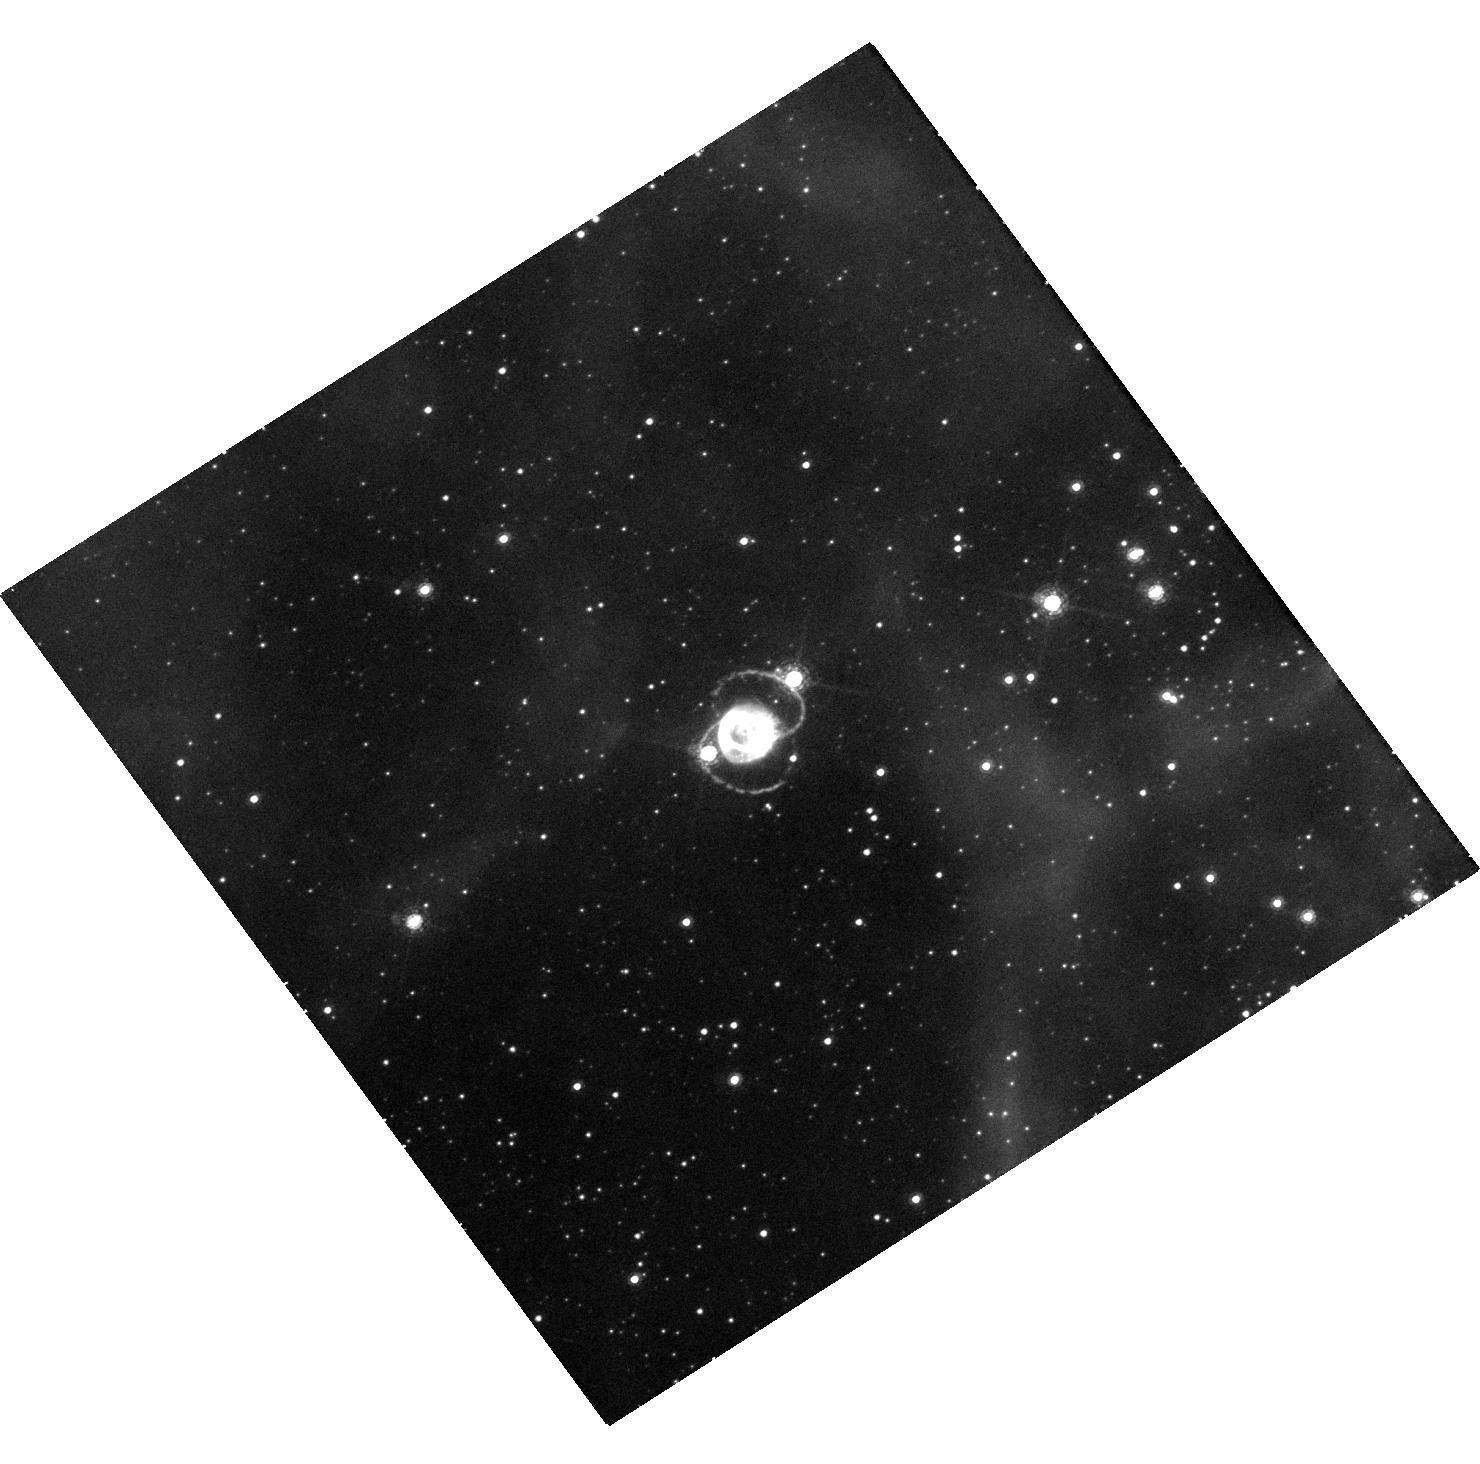
Target: SN-1987A. Instrument: WFC3/UVIS. Filter: F657N. Exposure: 41 min. Observation ID: hst_16996_12_wfc3_uvis_f657n_iewx12

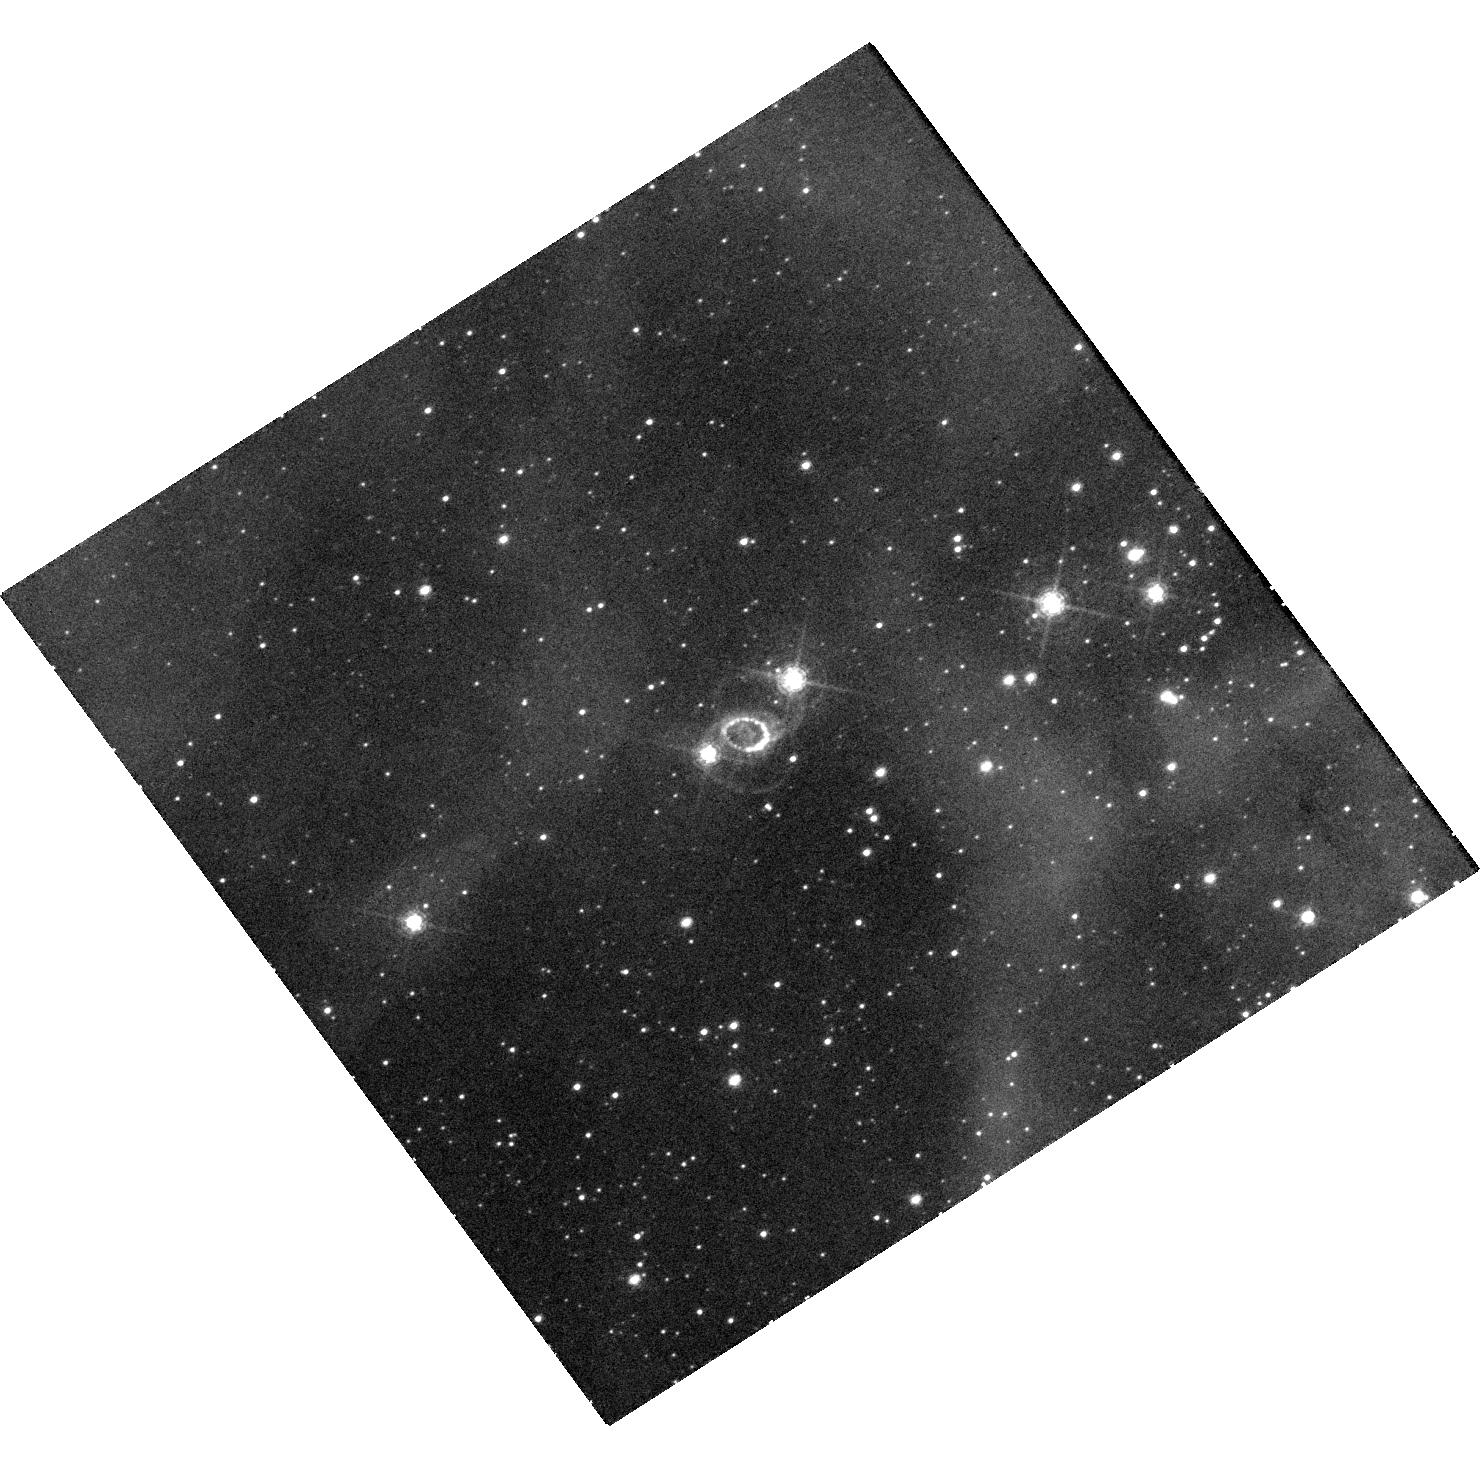
Target: SN-1987A. Instrument: WFC3/UVIS. Filter: F502N. Exposure: 41 min. Observation ID: hst_16996_13_wfc3_uvis_f502n_iewx13

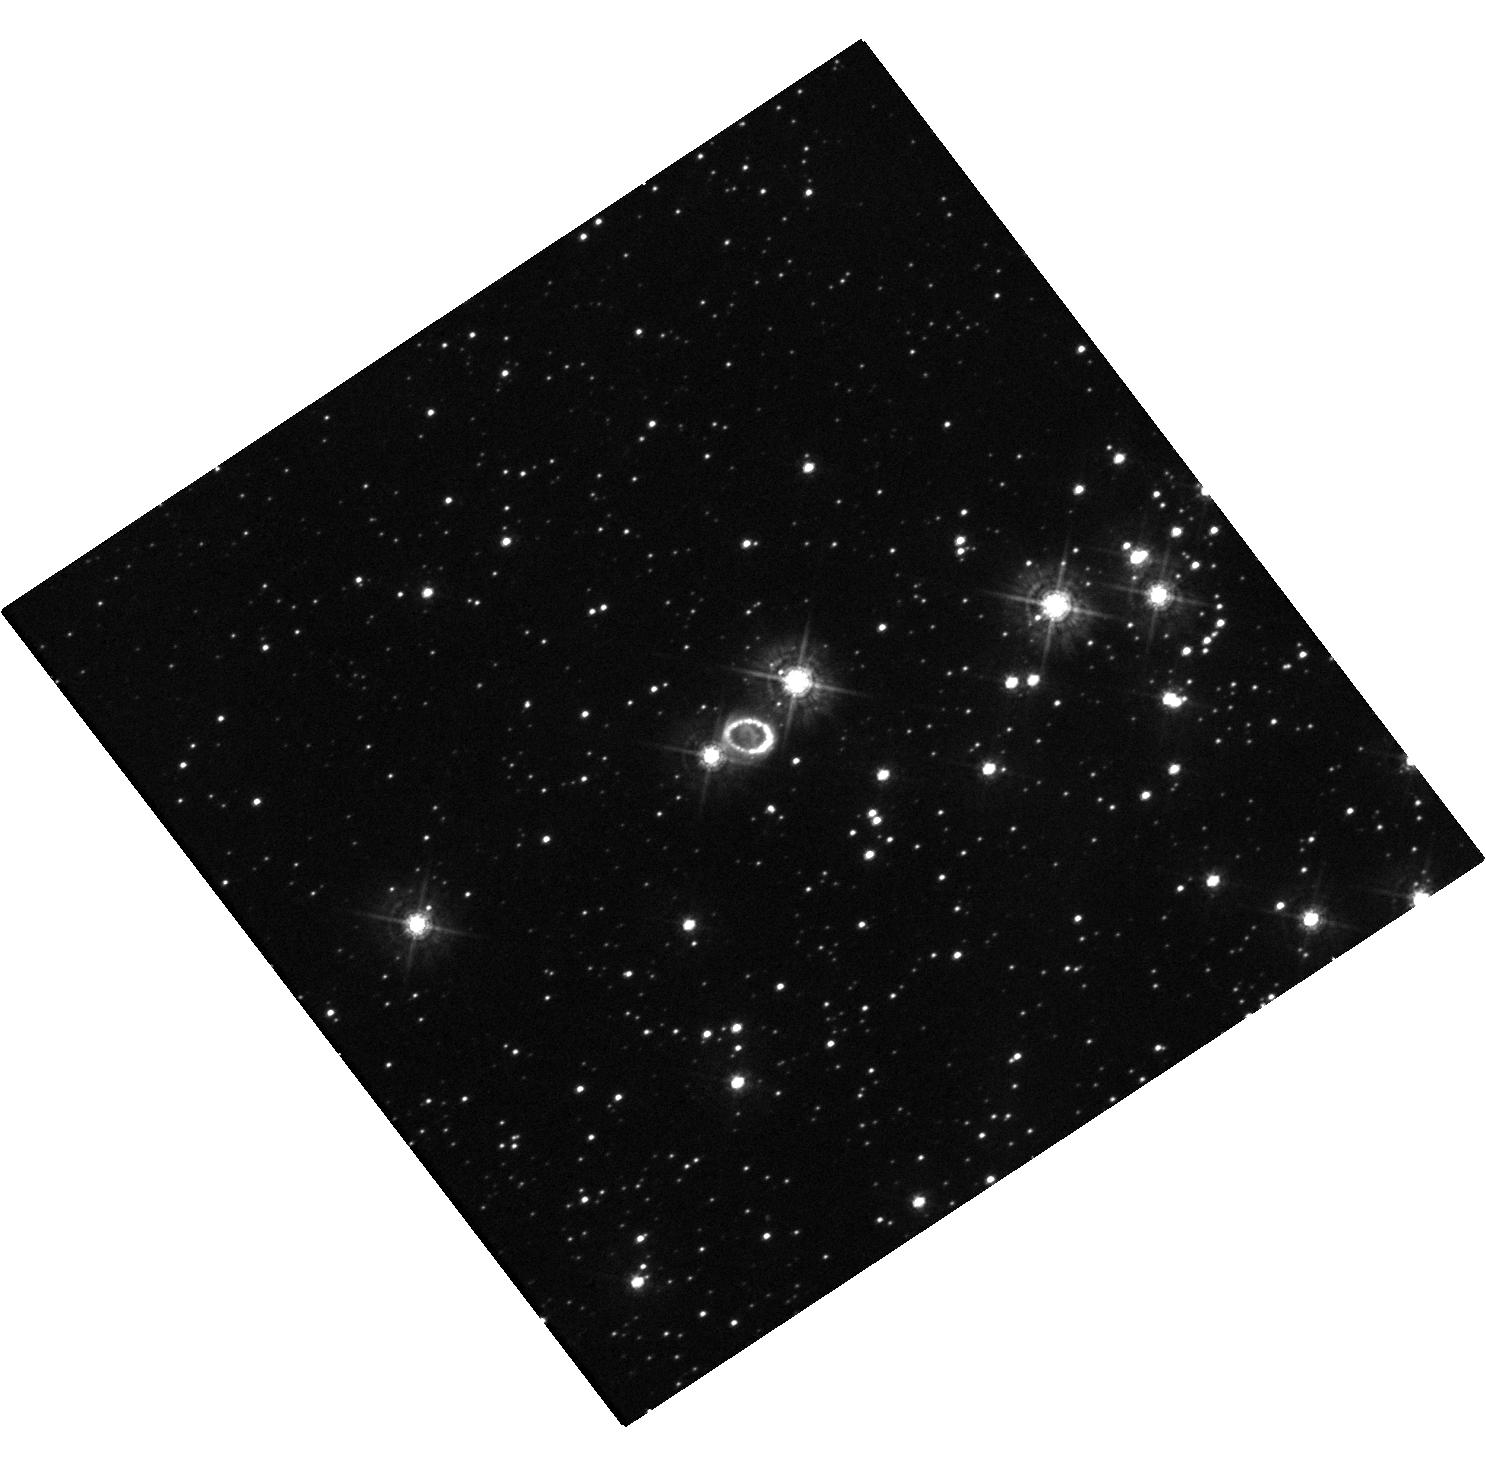
Target: SN-1987A. Instrument: WFC3/UVIS. Filter: F438W. Exposure: 20 min. Observation ID: hst_16996_01_wfc3_uvis_f438w_iewx01

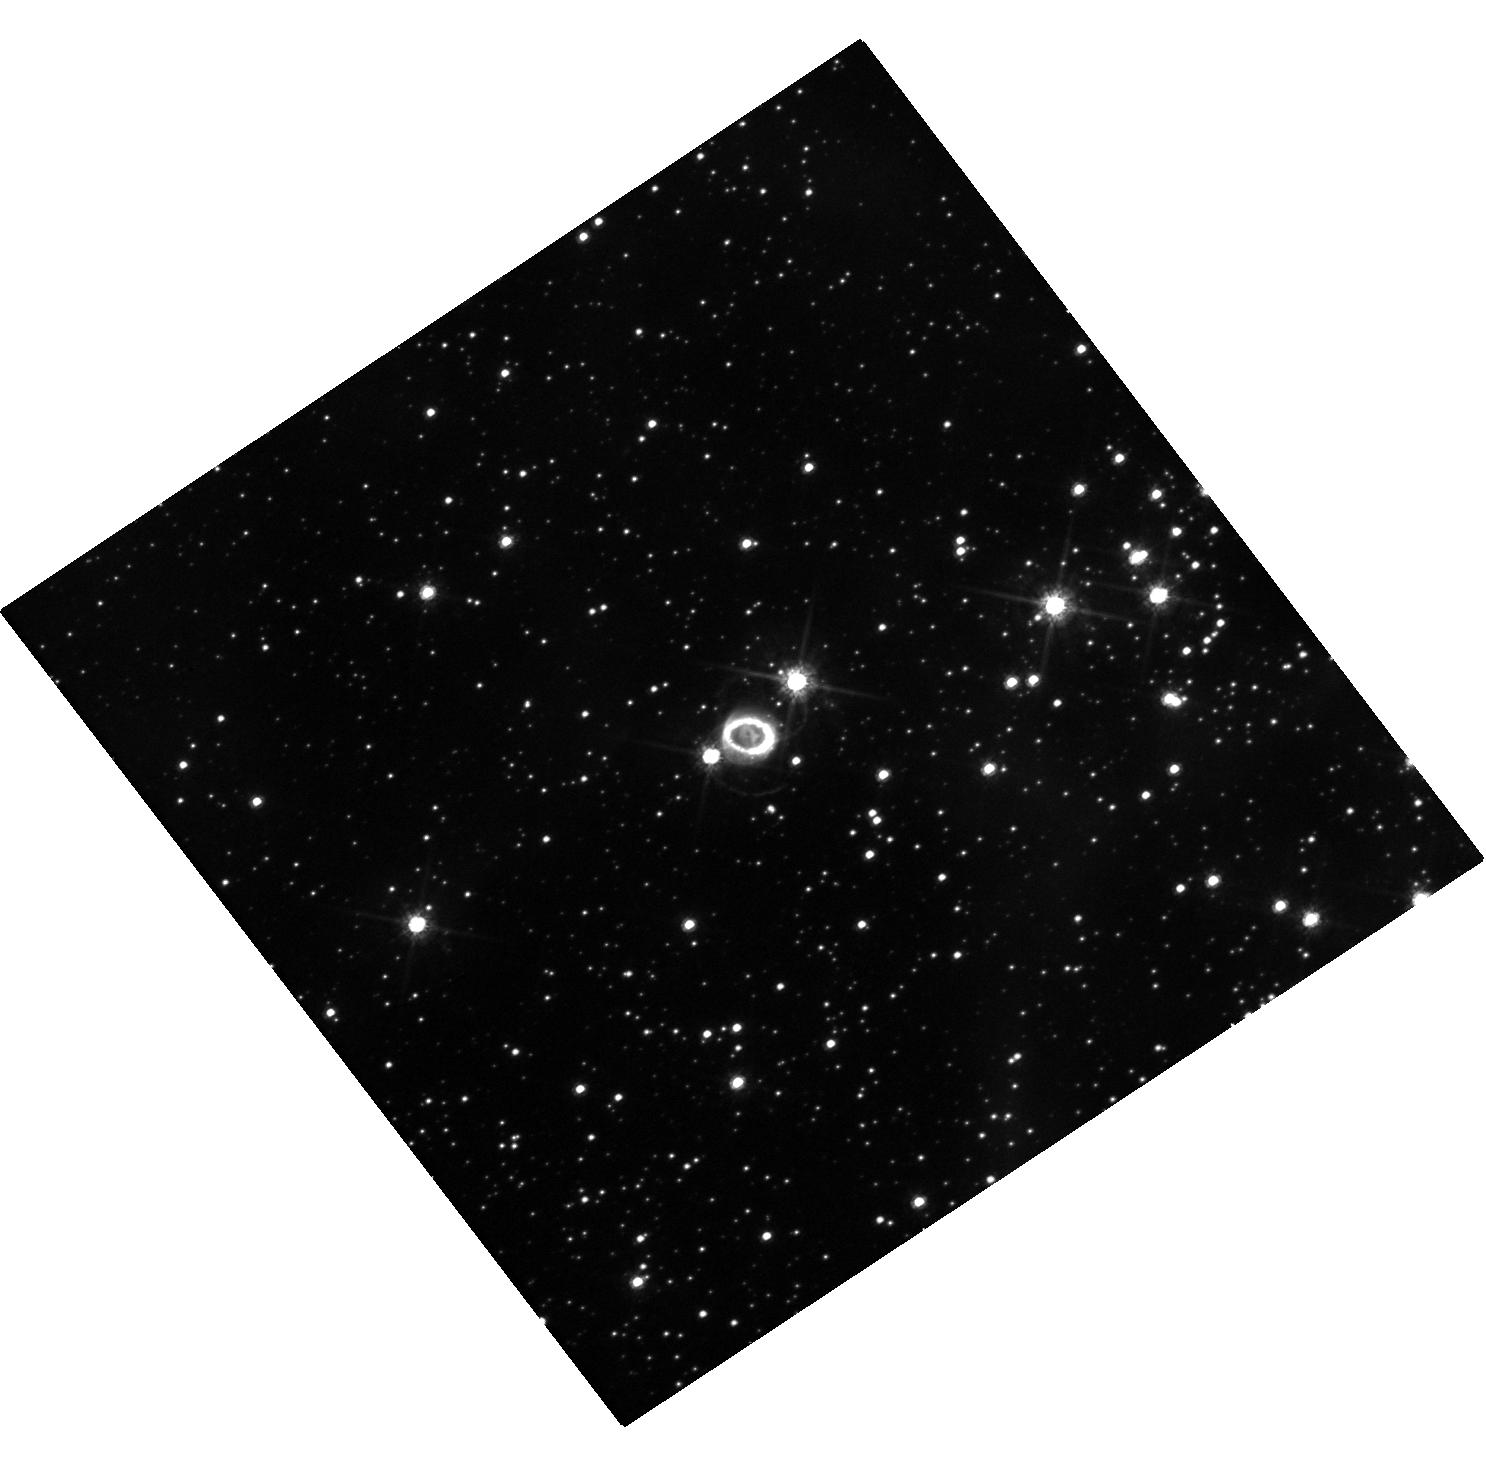
Target: SN-1987A. Instrument: WFC3/UVIS. Filter: F625W. Exposure: 18 min. Observation ID: hst_16996_01_wfc3_uvis_f625w_iewx01

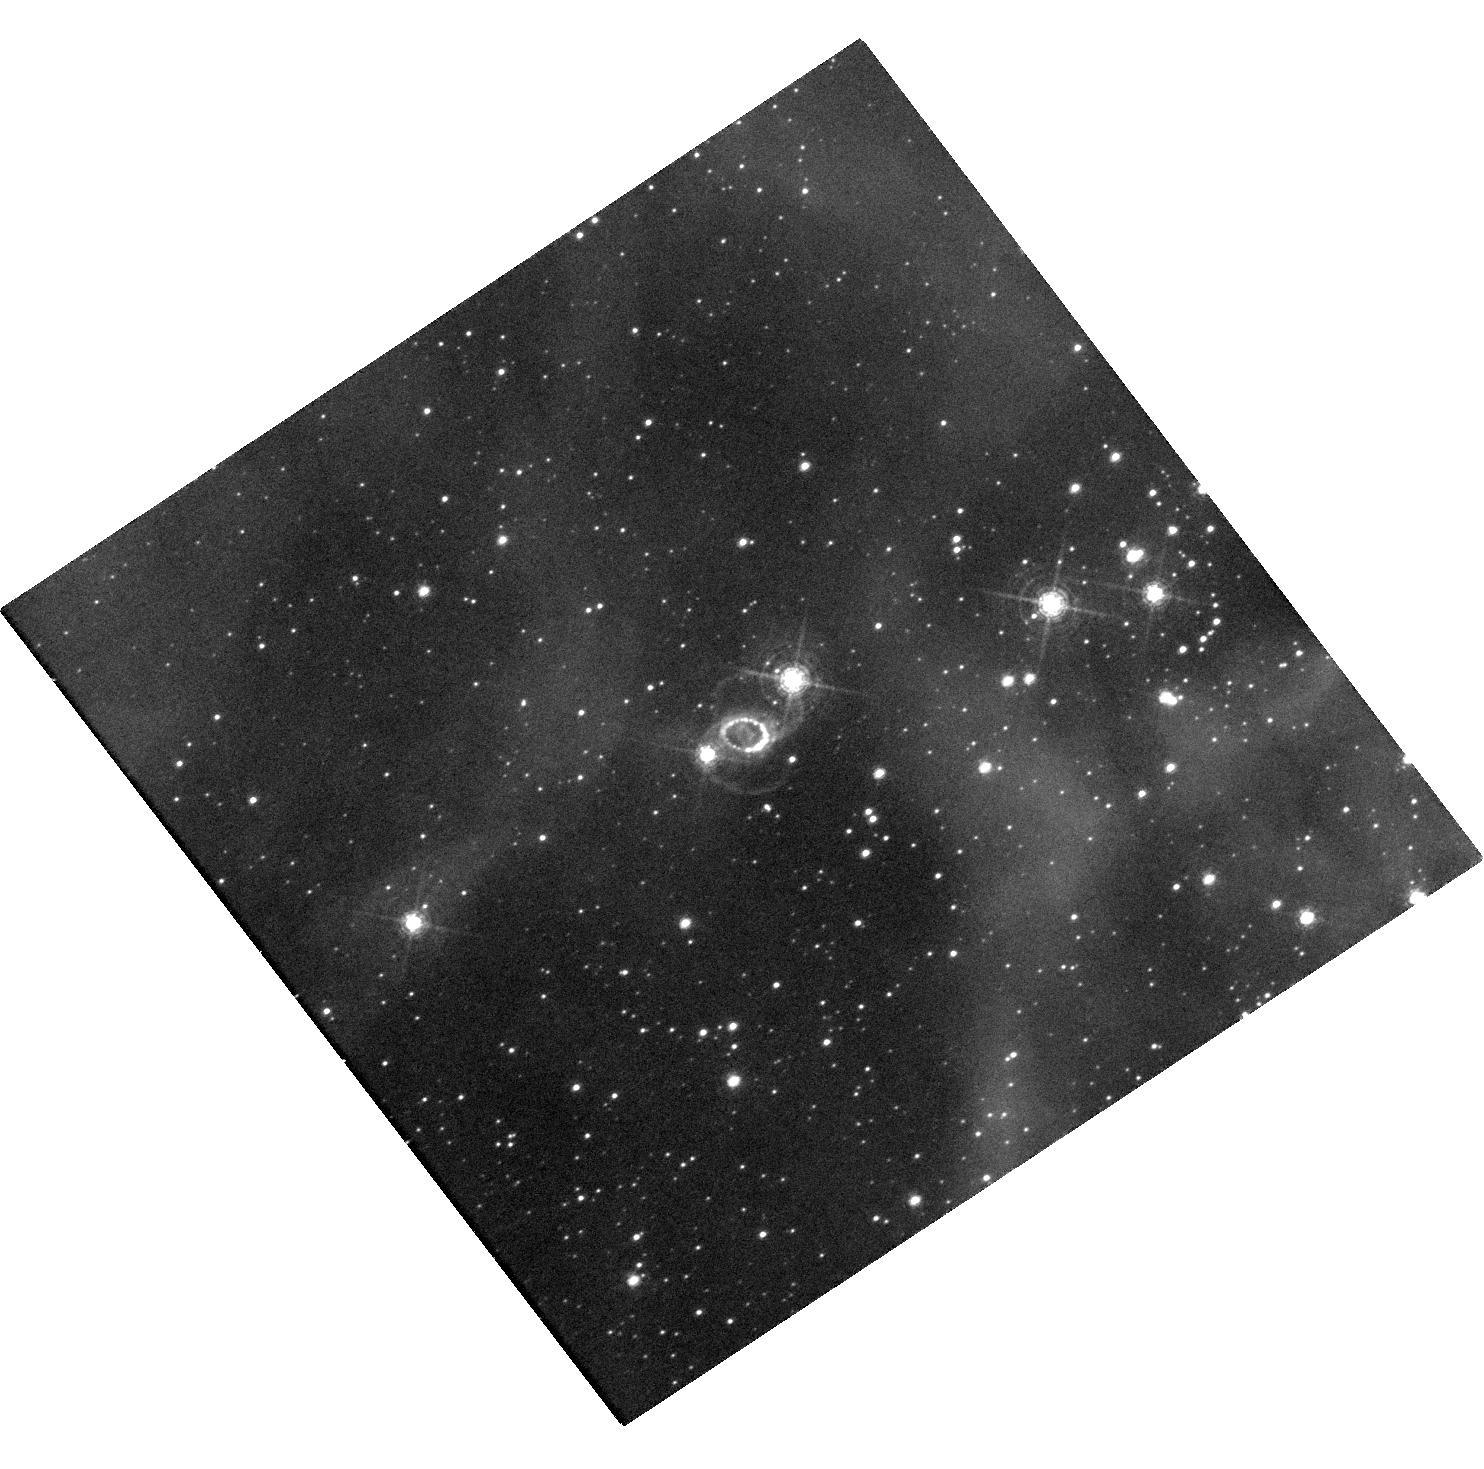
Target: SN-1987A. Instrument: WFC3/UVIS. Filter: F502N. Exposure: 1.6 h. Observation ID: hst_16996_03_wfc3_uvis_f502n_iewx03

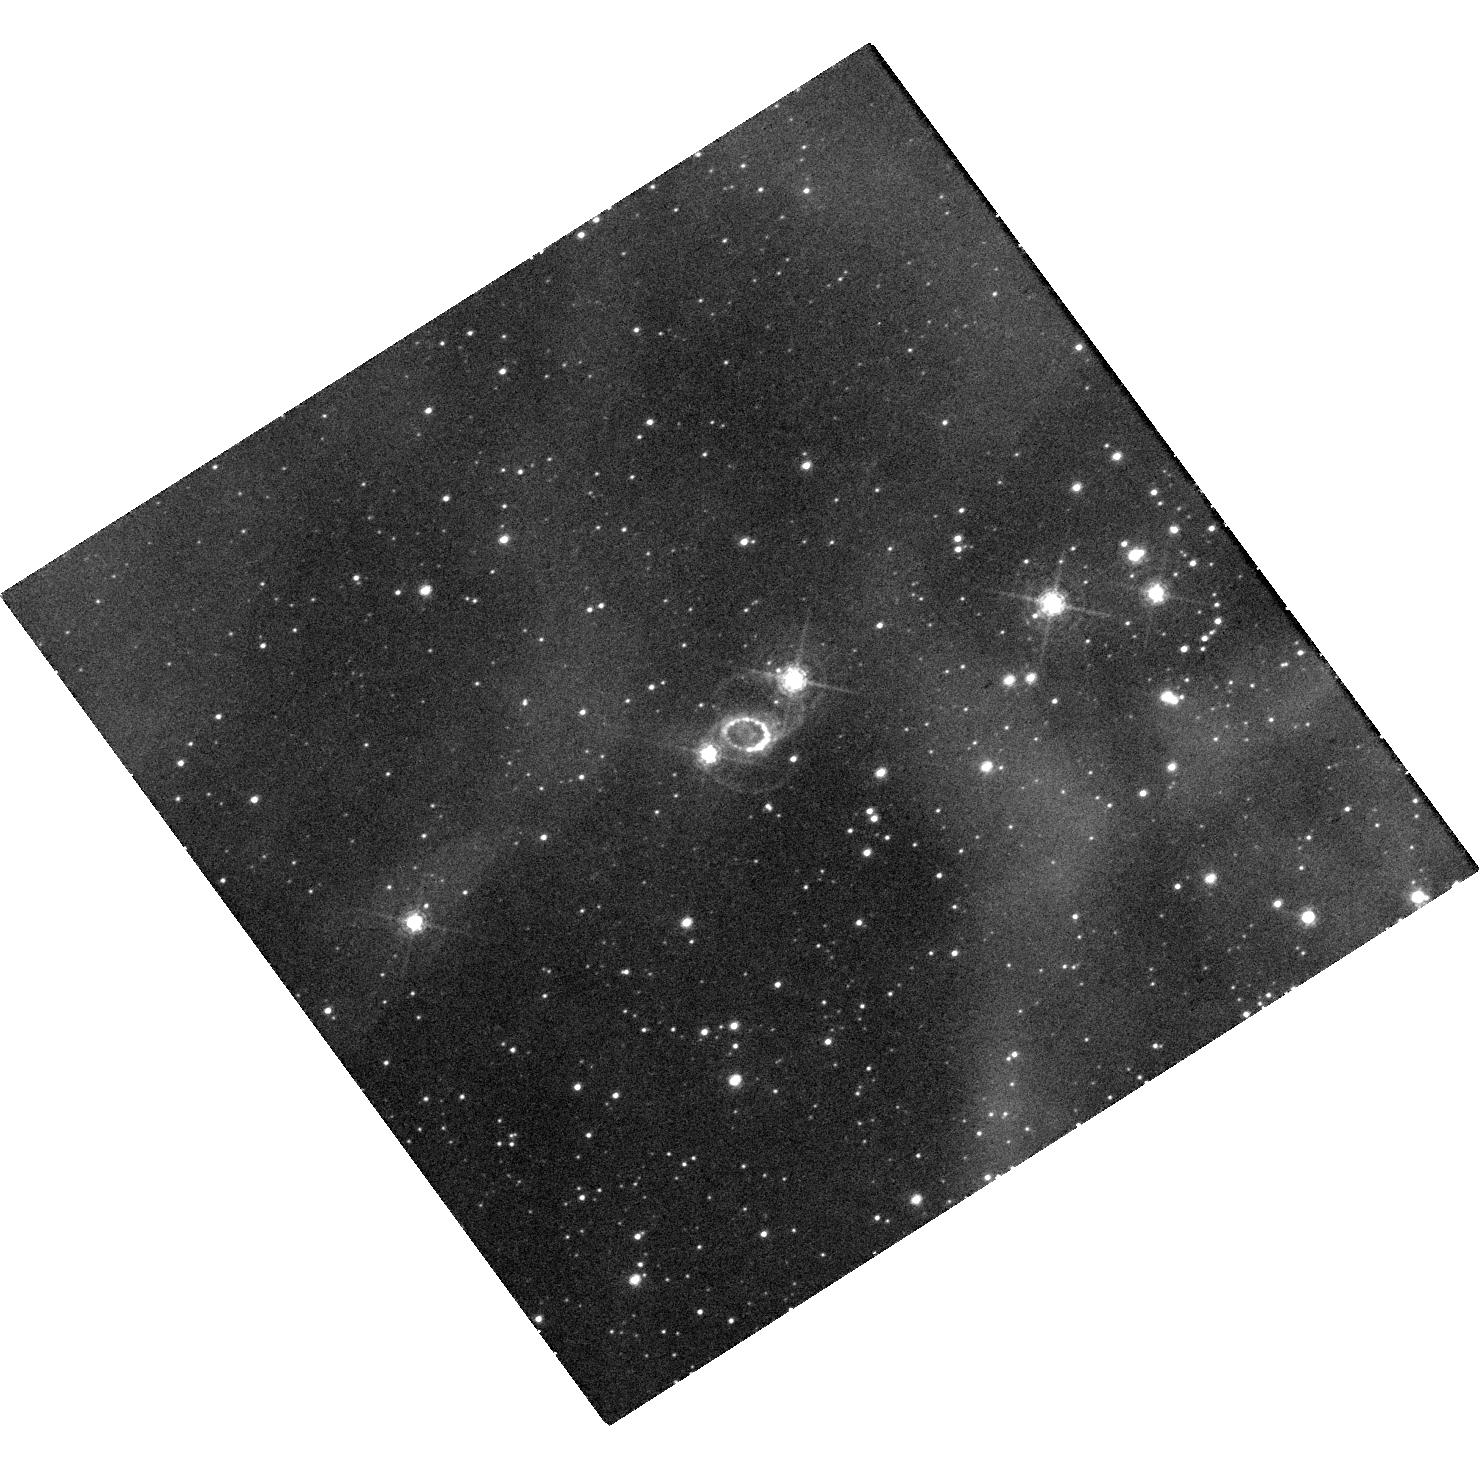
Target: SN-1987A. Instrument: WFC3/UVIS. Filter: F502N. Exposure: 41 min. Observation ID: hst_16996_14_wfc3_uvis_f502n_iewx14

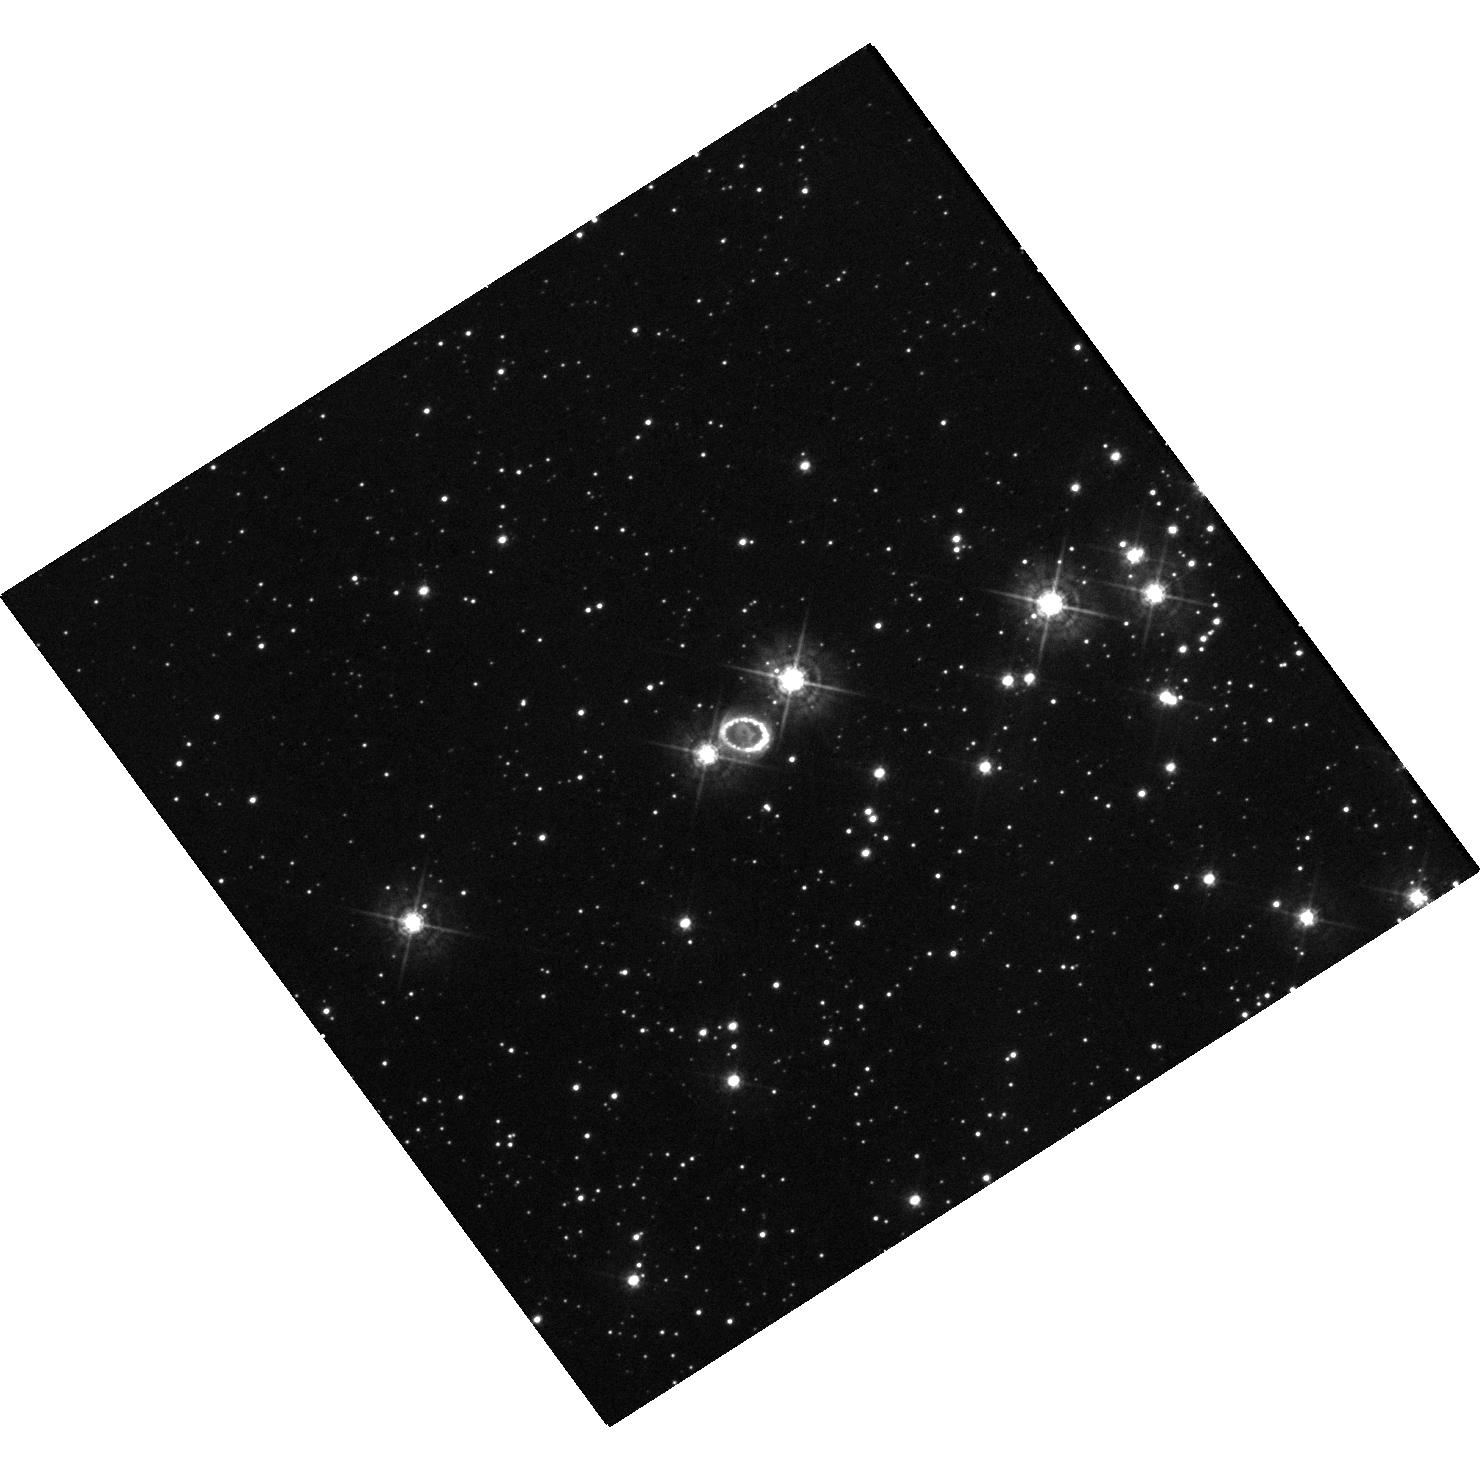
Target: SN-1987A. Instrument: WFC3/UVIS. Filter: F438W. Exposure: 17 min. Observation ID: hst_16996_11_wfc3_uvis_f438w_iewx11

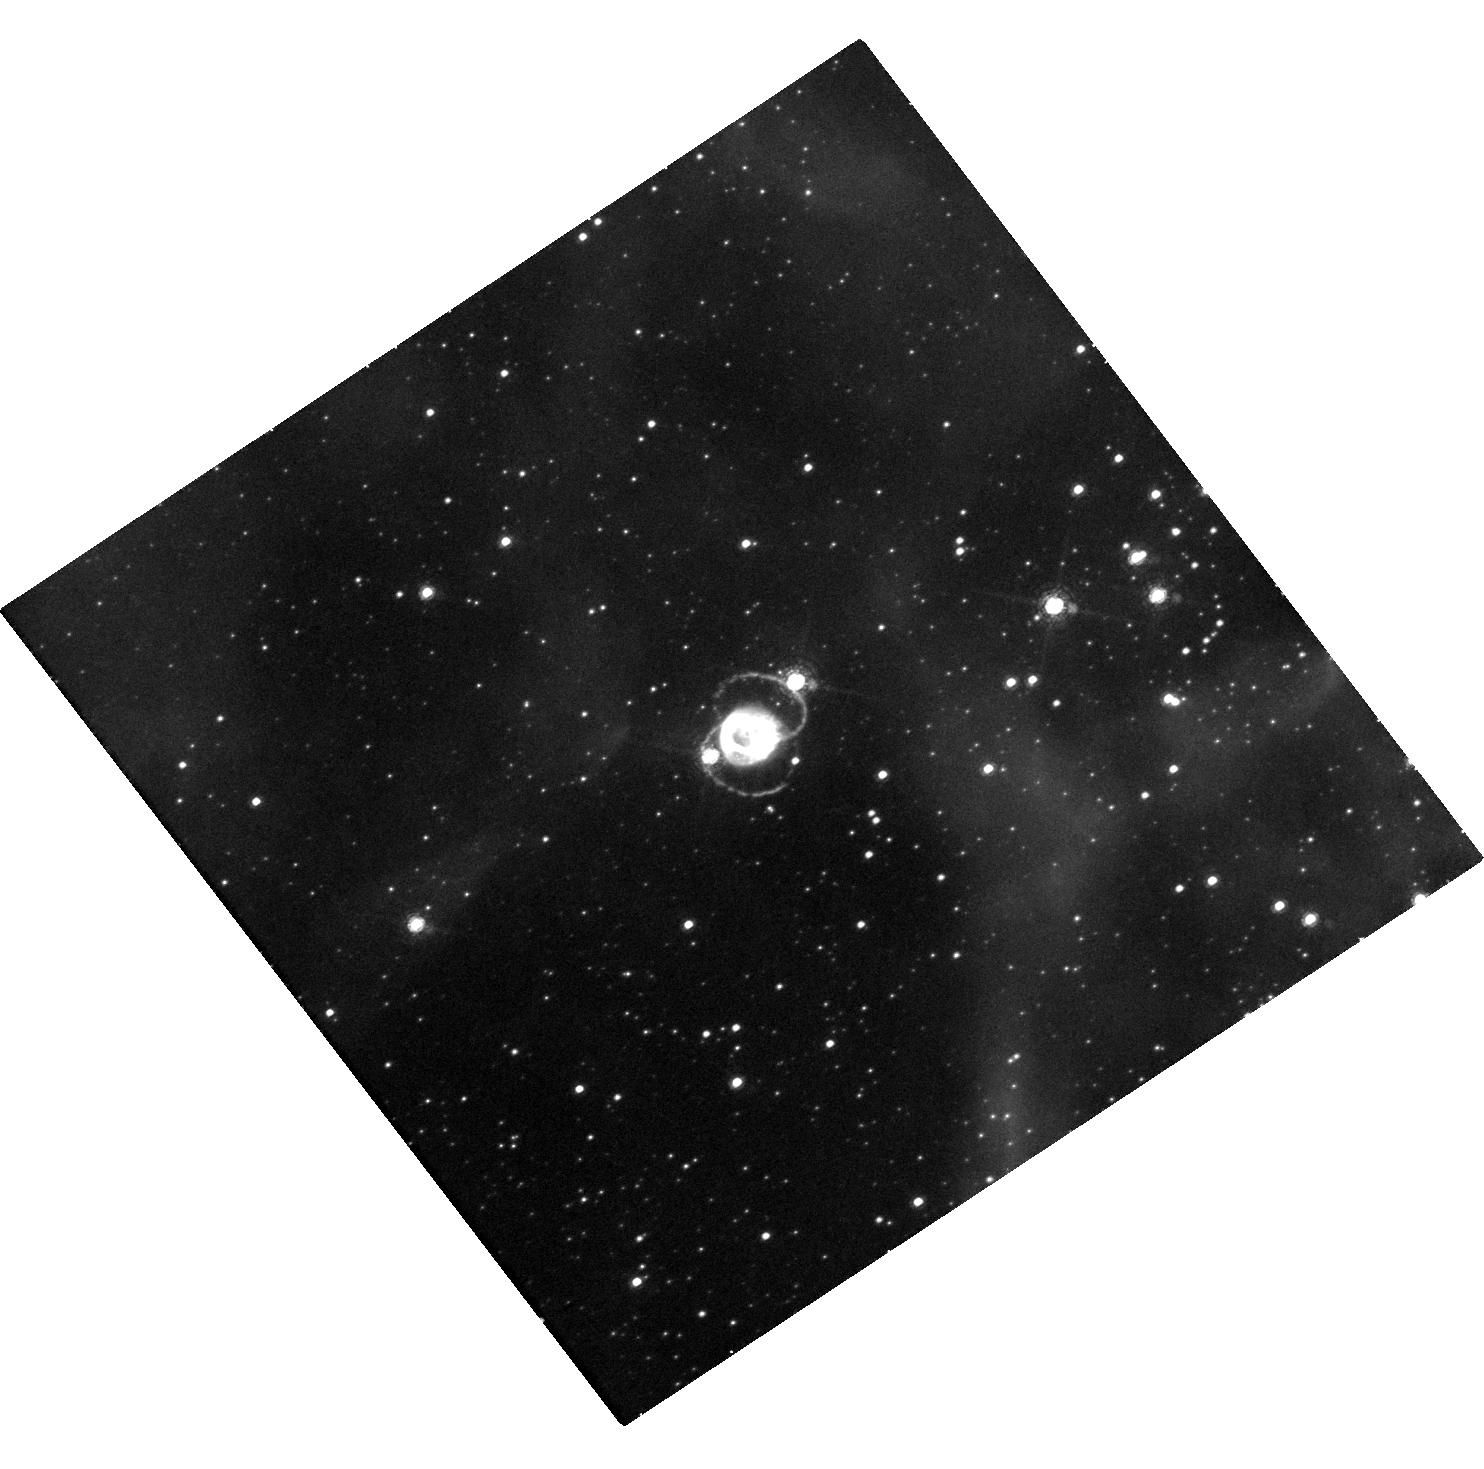
Target: SN-1987A. Instrument: WFC3/UVIS. Filter: F657N. Exposure: 47 min. Observation ID: hst_16996_02_wfc3_uvis_f657n_iewx02

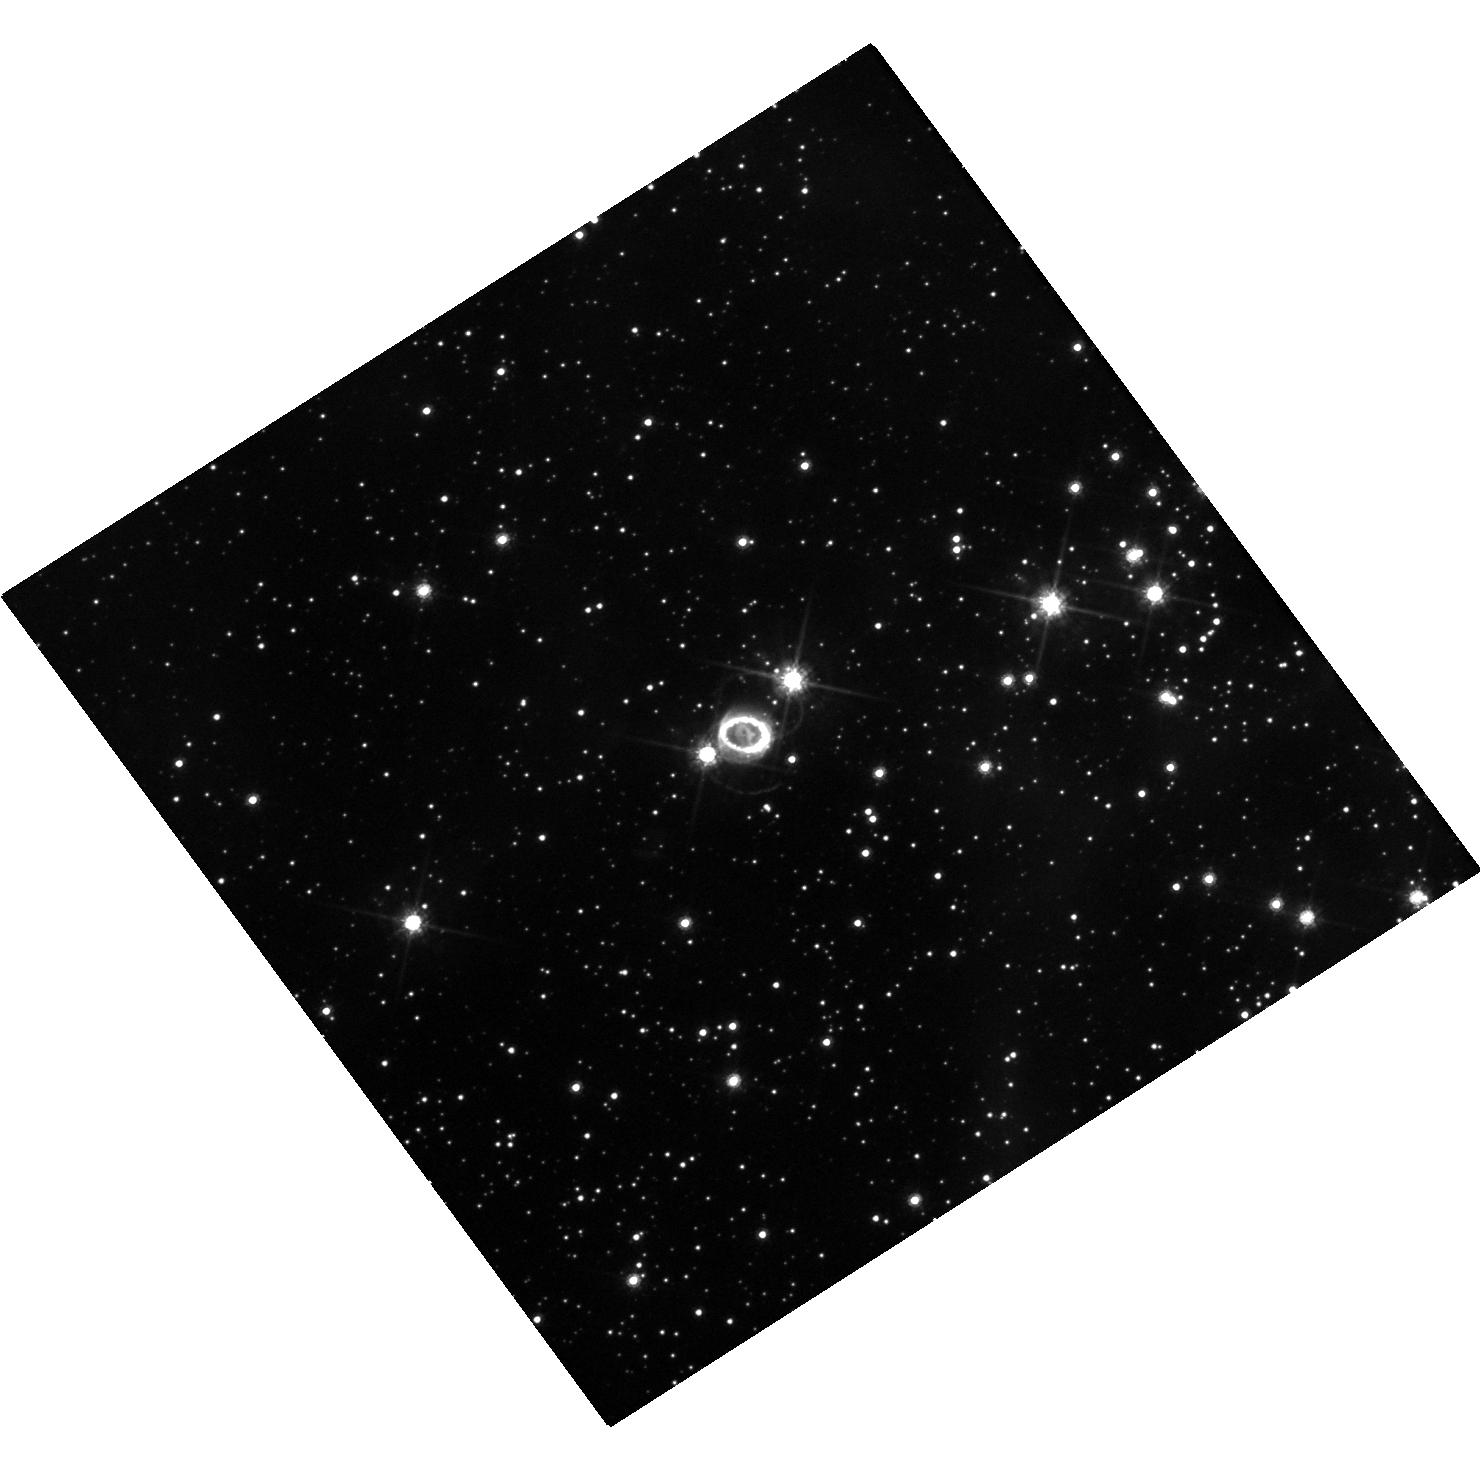
Target: SN-1987A. Instrument: WFC3/UVIS. Filter: F625W. Exposure: 15 min. Observation ID: hst_16996_11_wfc3_uvis_f625w_iewx11

The ever-changing face of SN 1987A (PI: Larsson, Josefin)

SN 1987A is the great supernova (SN) of the HST era. An unbroken string of observations is the essential tool for detecting change and establishing a uniform legacy archive. Recent imaging has shown dramatic changes in the ejecta and the interaction with the circumstellar material. After a steady increase in flux, the inner circumstellar ring reached a maximum in 2009 and is now fading rapidly as it is destroyed by shocks. At the same time, diffuse emission and new spots outside the inner ring are becoming visible, gradually revealing previously unseen material that extends toward the outer rings. Monitoring this emission is required to understand the formation of the rings and the mass-loss history of the progenitor star. In addition, the expanding innermost ejecta reveal asymmetries and mixing in the explosion. As the ejecta expand, X-rays from the inner ring penetrate into the metal-rich core, which results in a brightening in the optical band. We request imaging in narrow and broad filters over the next three cycles to follow these developments. Annual observations are needed to monitor the rapid evolution of the shocks. Imaging in additional filters in one of the cycles will provide flux measurements crucial to estimating the energy budget of the ejecta, that, perhaps, will begin to reveal the elusive compact object. The HST observations have a unique blend of photometric fidelity and angular resolution that make them the indispensable partner to ongoing X-ray, sub-mm ALMA, and ground-based optical/NIR observations. They are also an important complement to the JWST GTO observations in 2022.